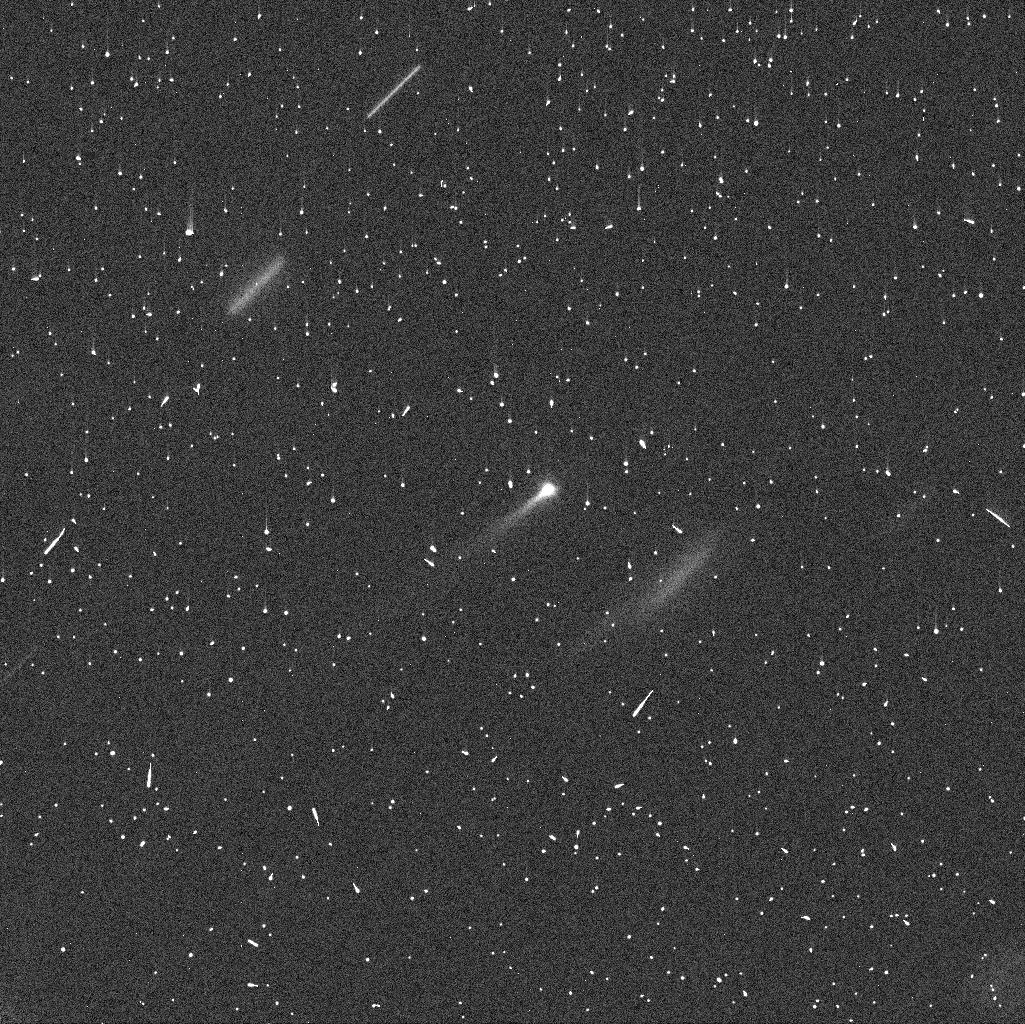
Target: 288P. Instrument: WFC3/UVIS. Filter: F606W. Exposure: 4 min. Observation ID: id5n02u1q

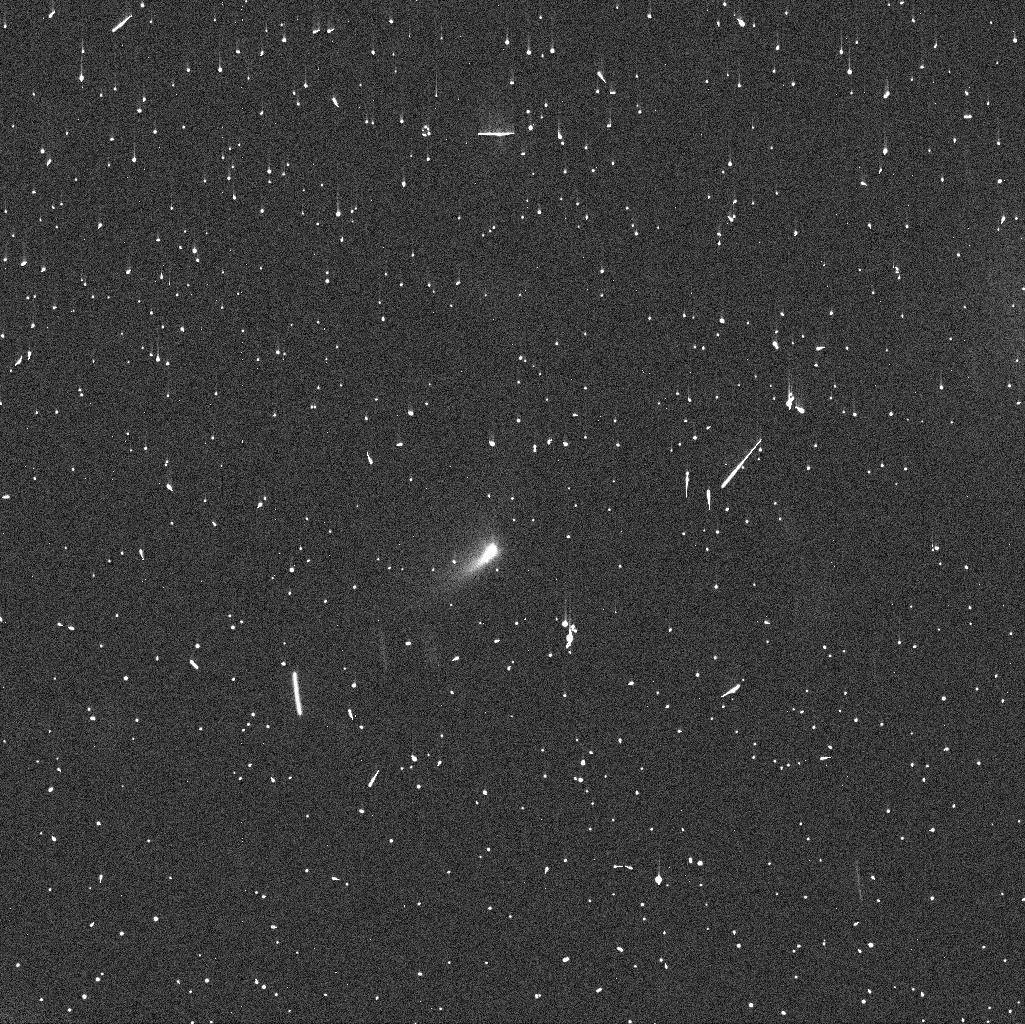
Target: 288P. Instrument: WFC3/UVIS. Filter: F606W. Exposure: 4 min. Observation ID: id5n05t3q

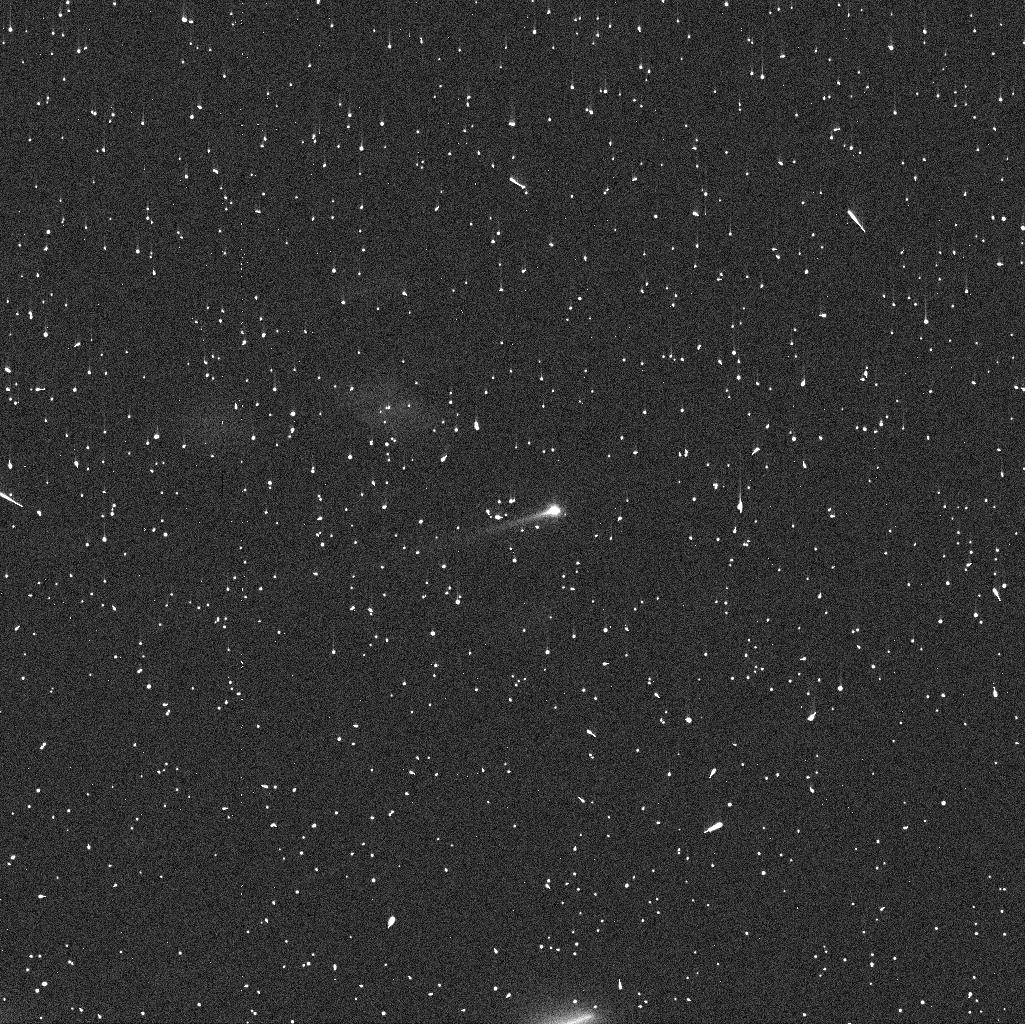
Target: 288P. Instrument: WFC3/UVIS. Filter: F606W. Exposure: 4 min. Observation ID: id5n01bhq

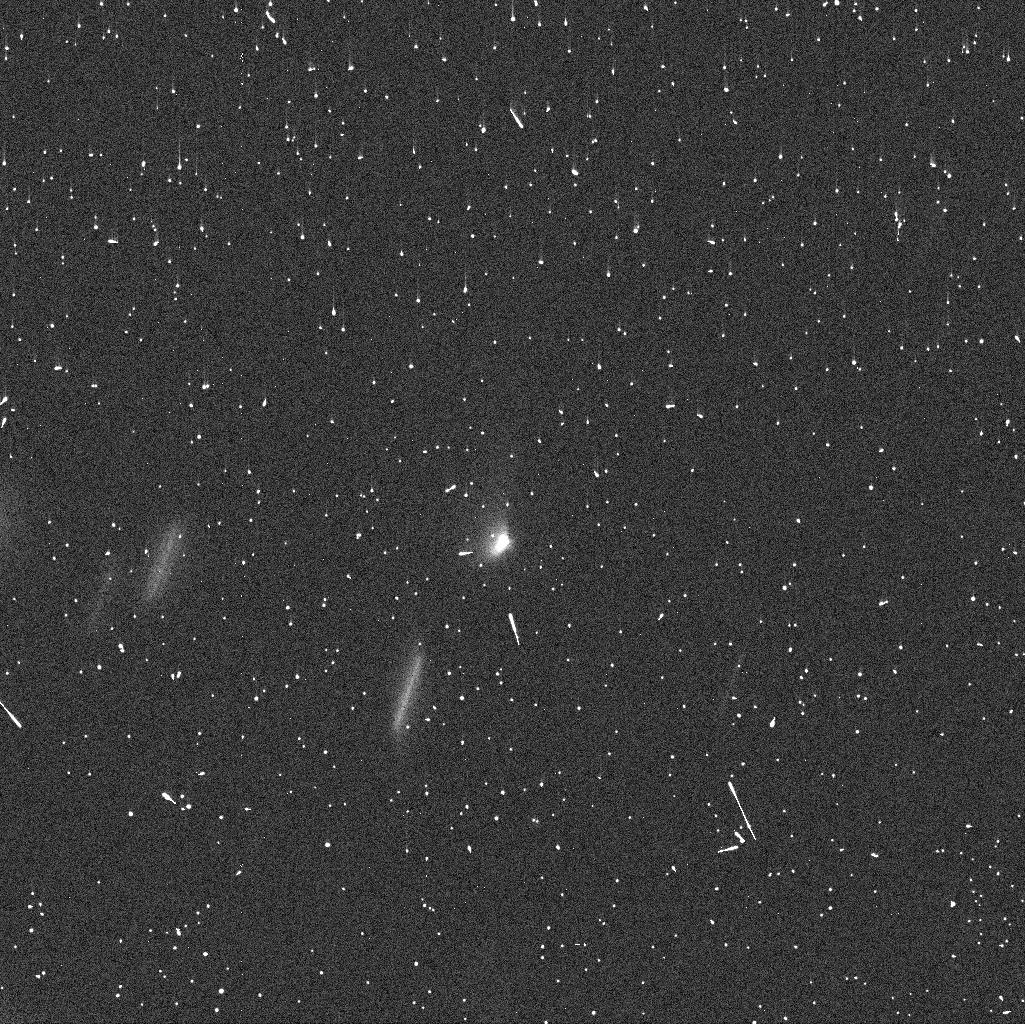
Target: 288P. Instrument: WFC3/UVIS. Filter: F606W. Exposure: 4 min. Observation ID: id5n04liq

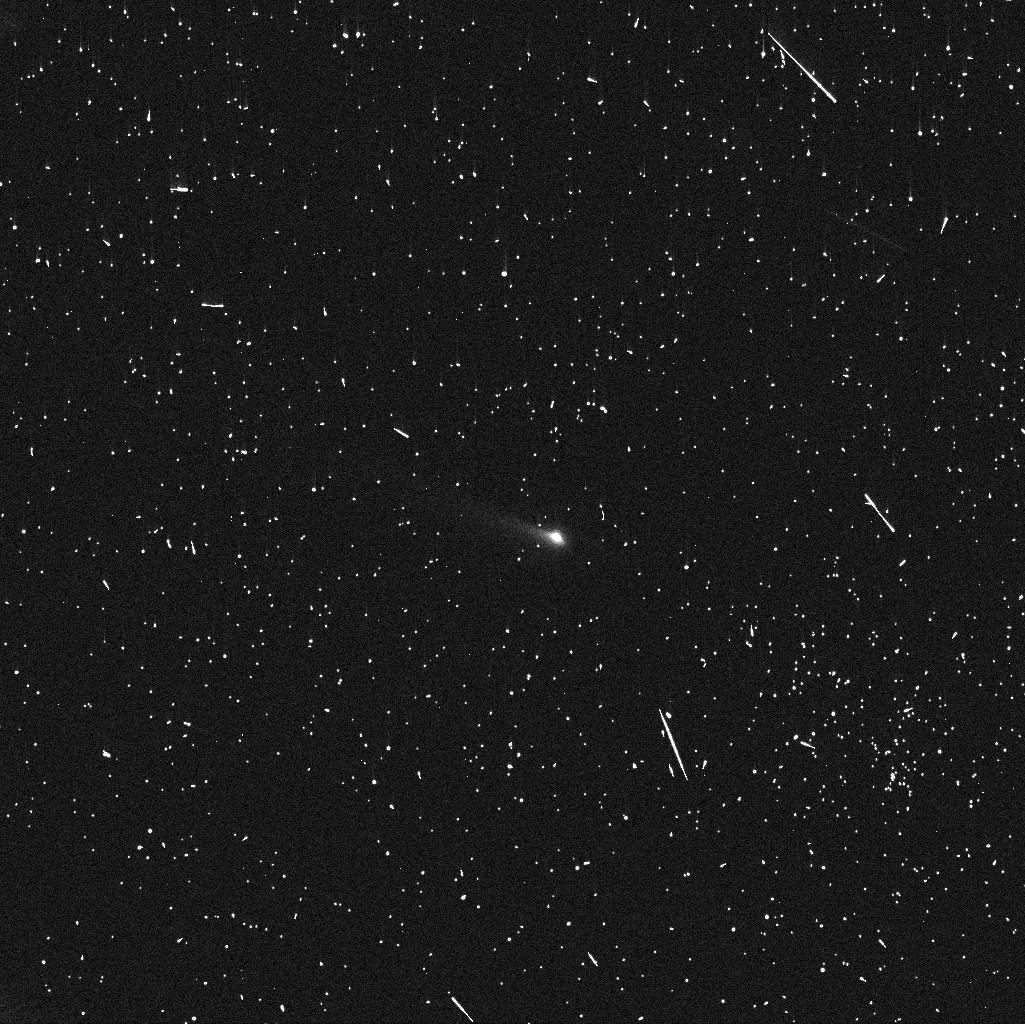
Target: 288P. Instrument: WFC3/UVIS. Filter: F606W. Exposure: 4 min. Observation ID: id5n03yhq

Investigating the binary nature of active asteroid 288P/300163 (PI: Agarwal, Jessica)

We propose to study the suspected binary nature of active asteroid 288P/300163. We aim to confirm or disprove the existence of a binary nucleus, and - if confirmed - to measure the mutual orbital period and orbit orientation of the compoents, and their sizes. We request 5 orbits of WFC3 imaging, spaced at intervals of 8-12 days. 288P belongs to the recently discovered group of active asteroids, and is particularly remarkable as HST images obtained during its last close approach to Earth in 2011 are consistent with a barely resolved binary system. If confirmed, 288P would be the first known active binary asteroid. For the first time, we would see two important consequences of rotational break-up in a single object: binary formation and dust ejection, highlighting the importance of the YORP-effect in re-shaping the asteroid belt. Confirming 288P as a binary would be a key step towards understanding the evolutionary processes underlying asteroid activity. In order to resolve the two components we need 288P at a geocentric distance comparable to or less than we had in 2011 December (1.85 AU). This condition will be fulfilled for the first time since 2011, between mid-July and mid-November of 2016. The next opportunity to carry out such observations will be in 2021.